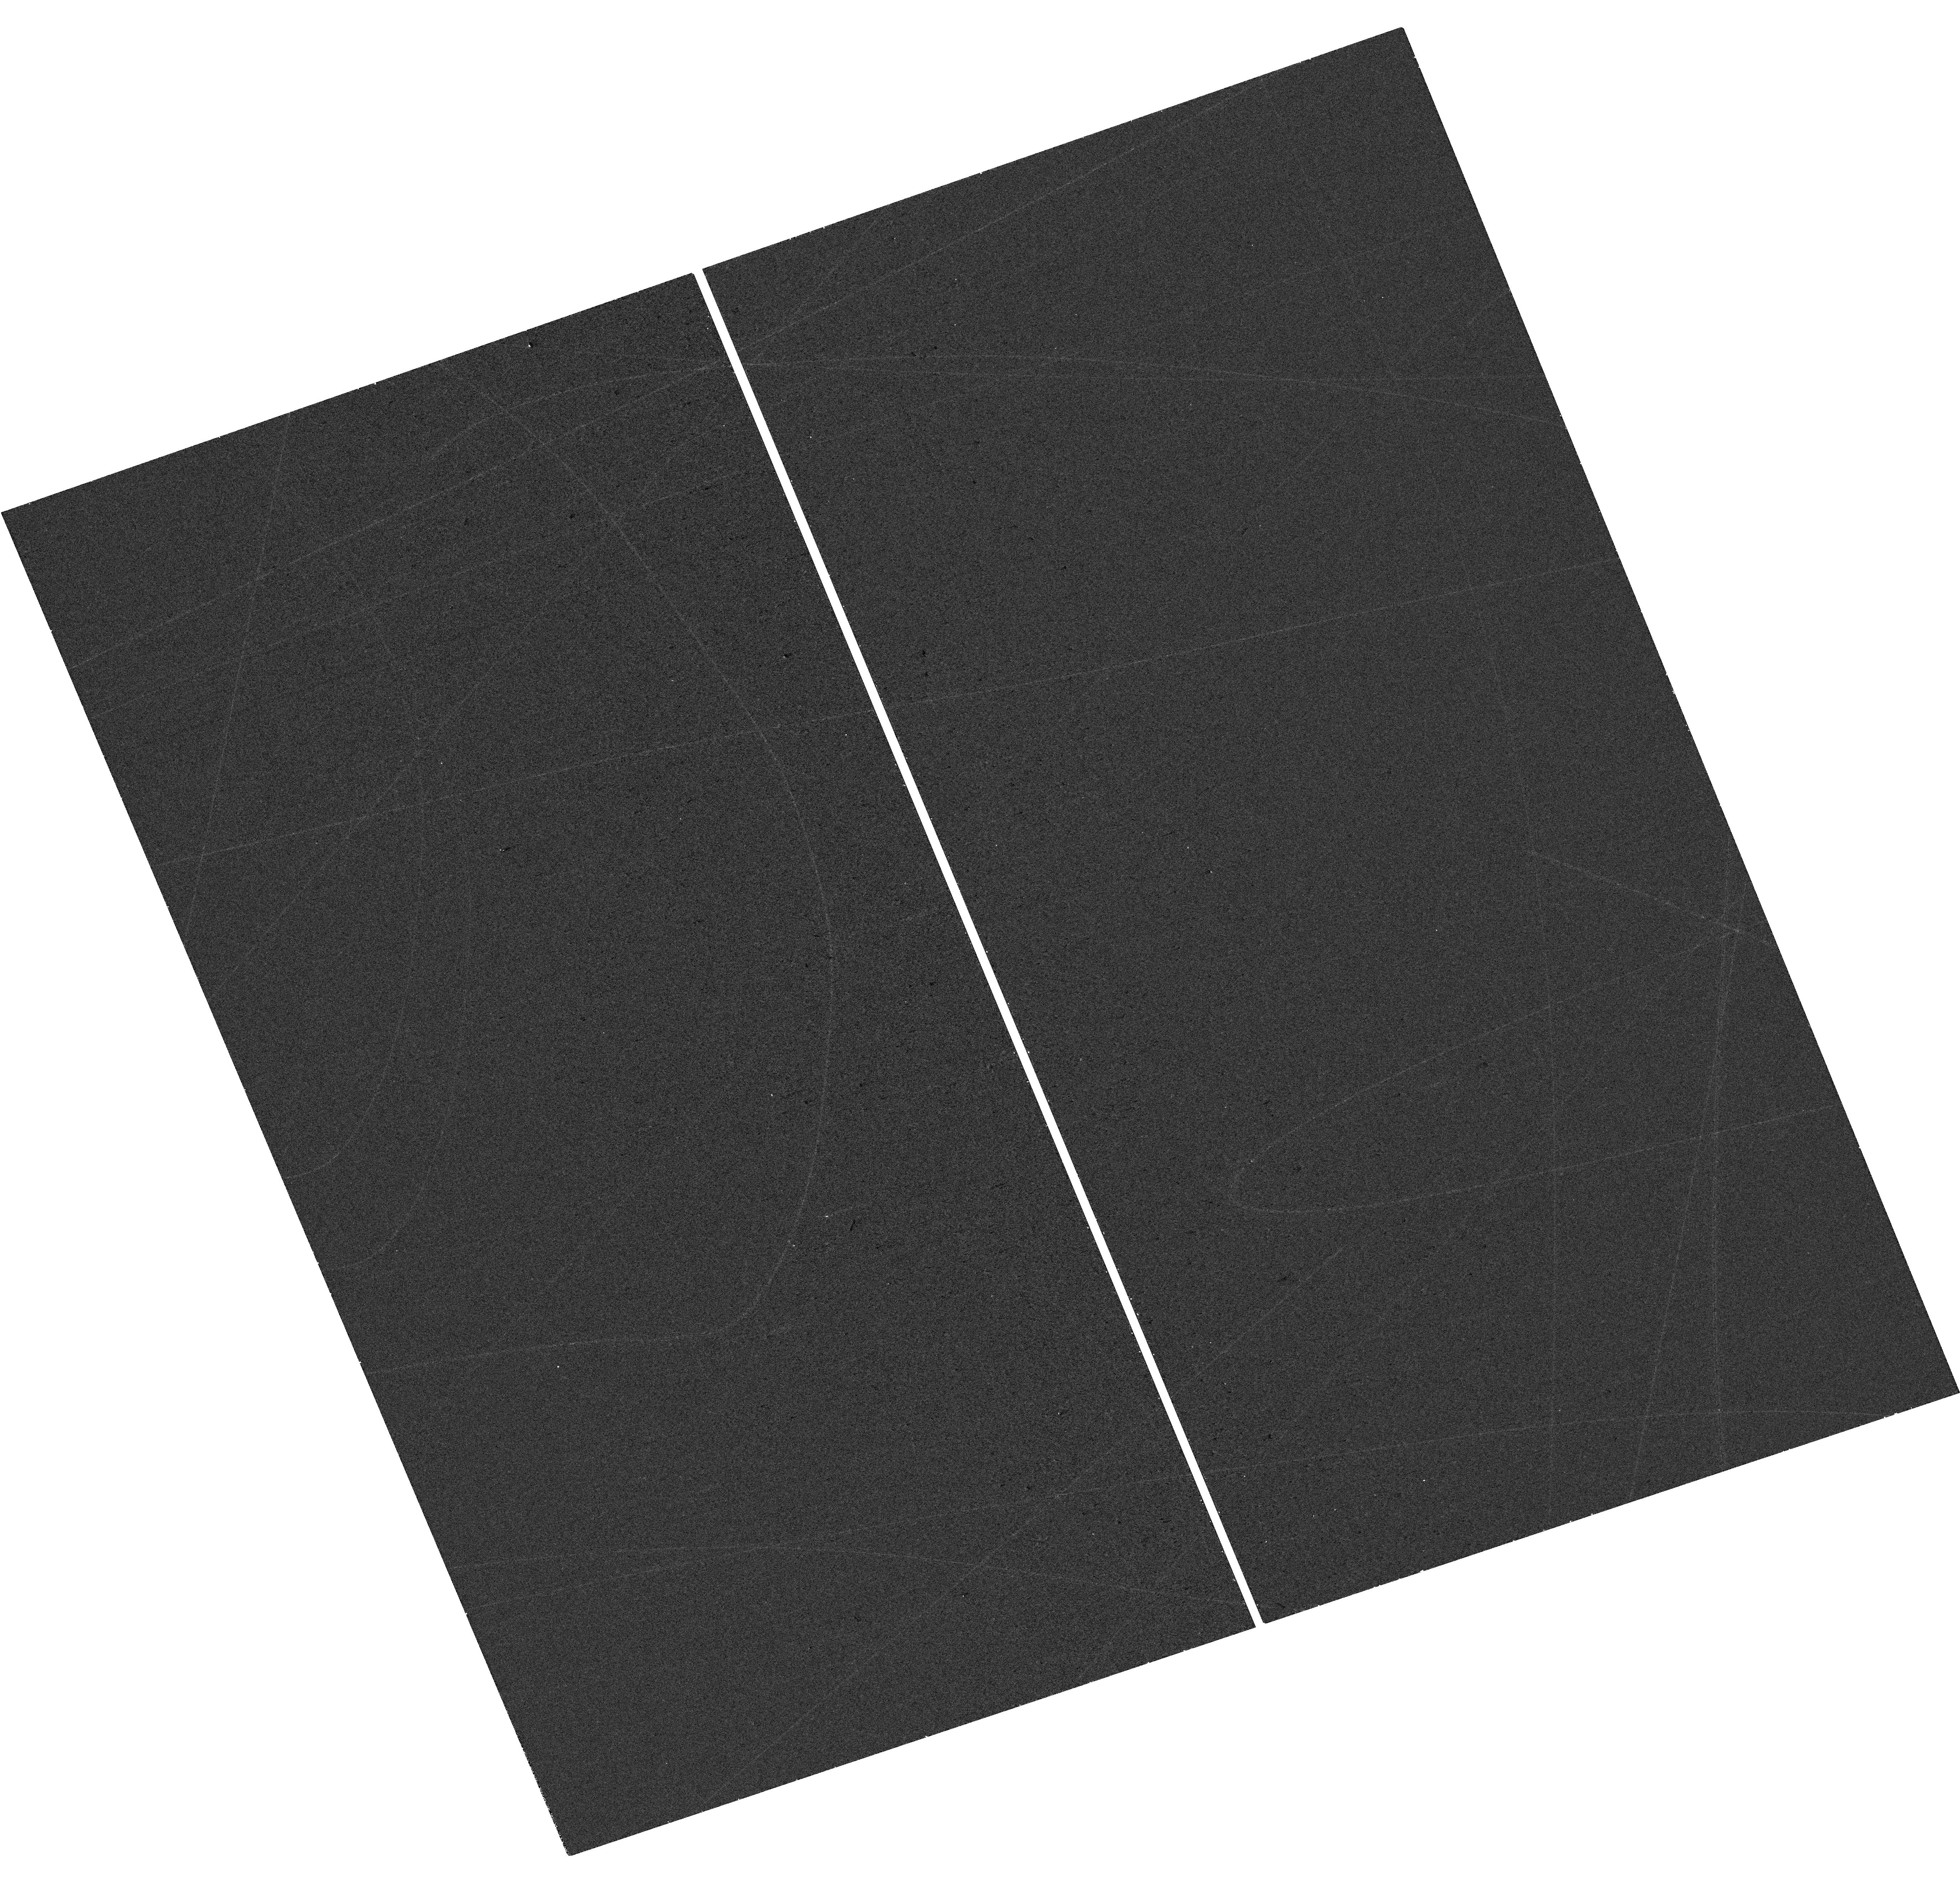
Target: AT2017HCD-HOST. Instrument: WFC3/UVIS. Filter: F300X. Exposure: 20 min. Observation ID: hst_17770_48_wfc3_uvis_f300x_ifi048

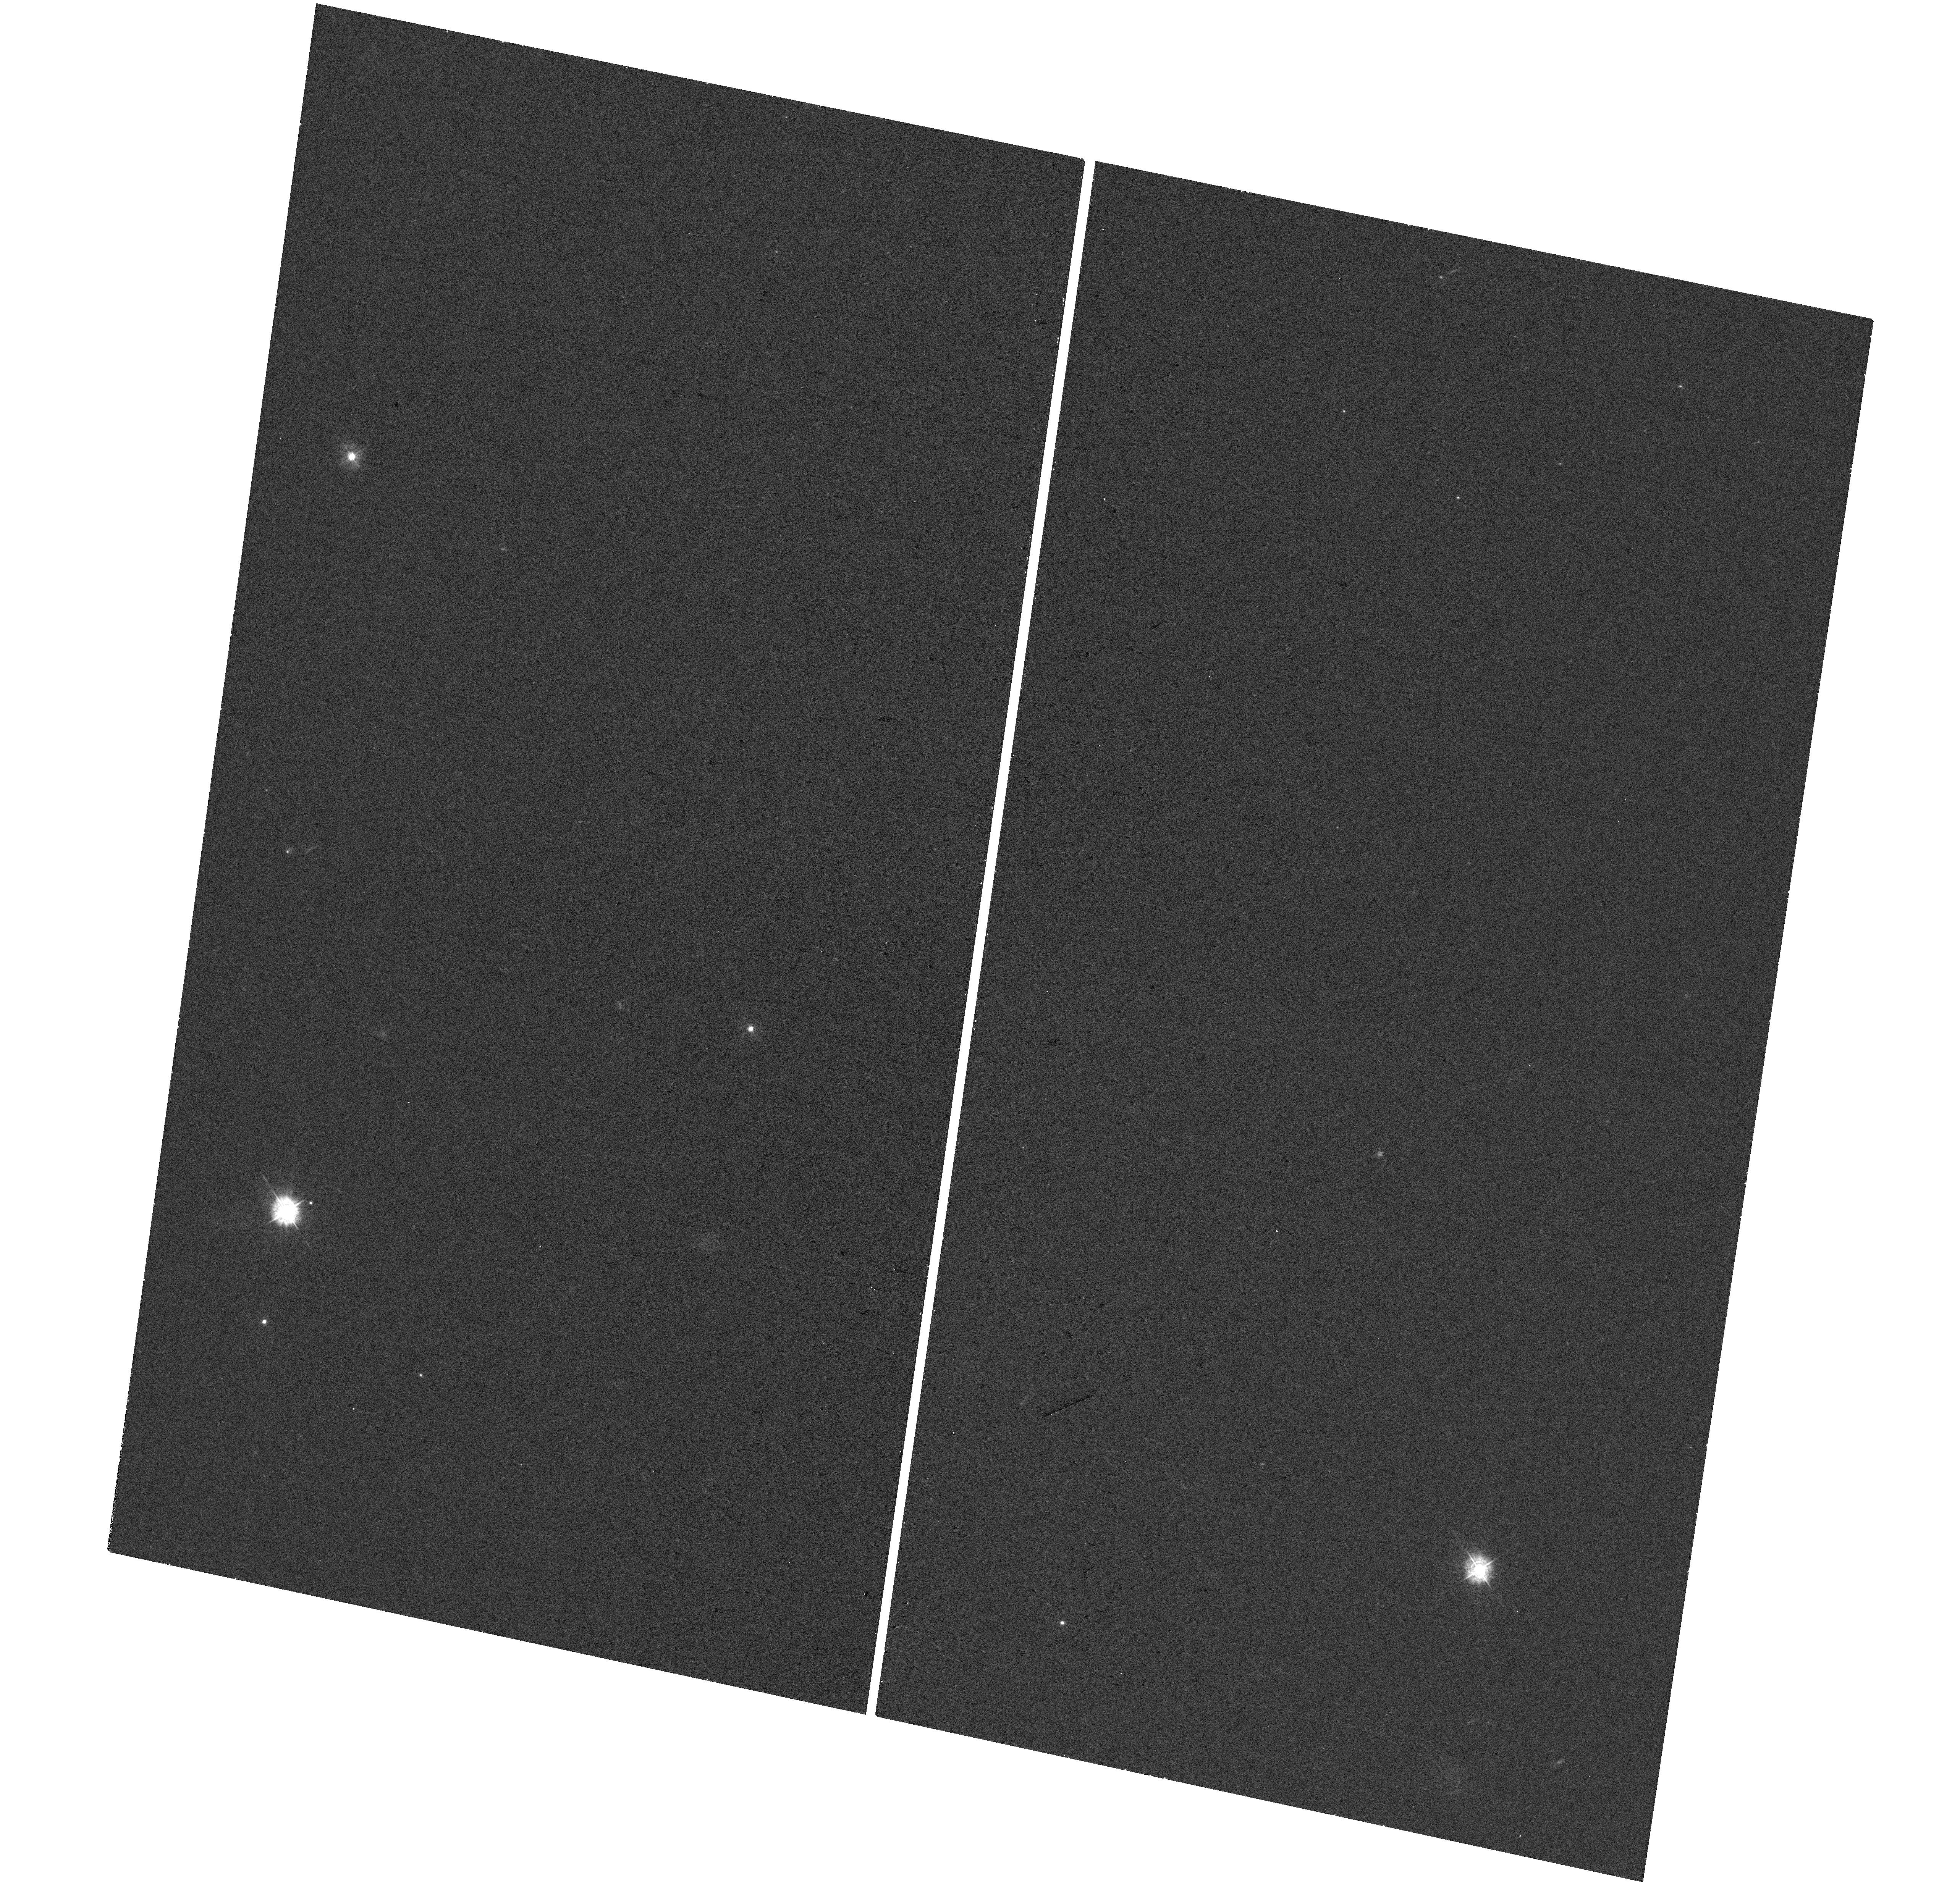
Target: PS1-13EPQ-HOST. Instrument: WFC3/UVIS. Filter: F336W. Exposure: 20 min. Observation ID: hst_17770_4p_wfc3_uvis_f336w_ifi04p

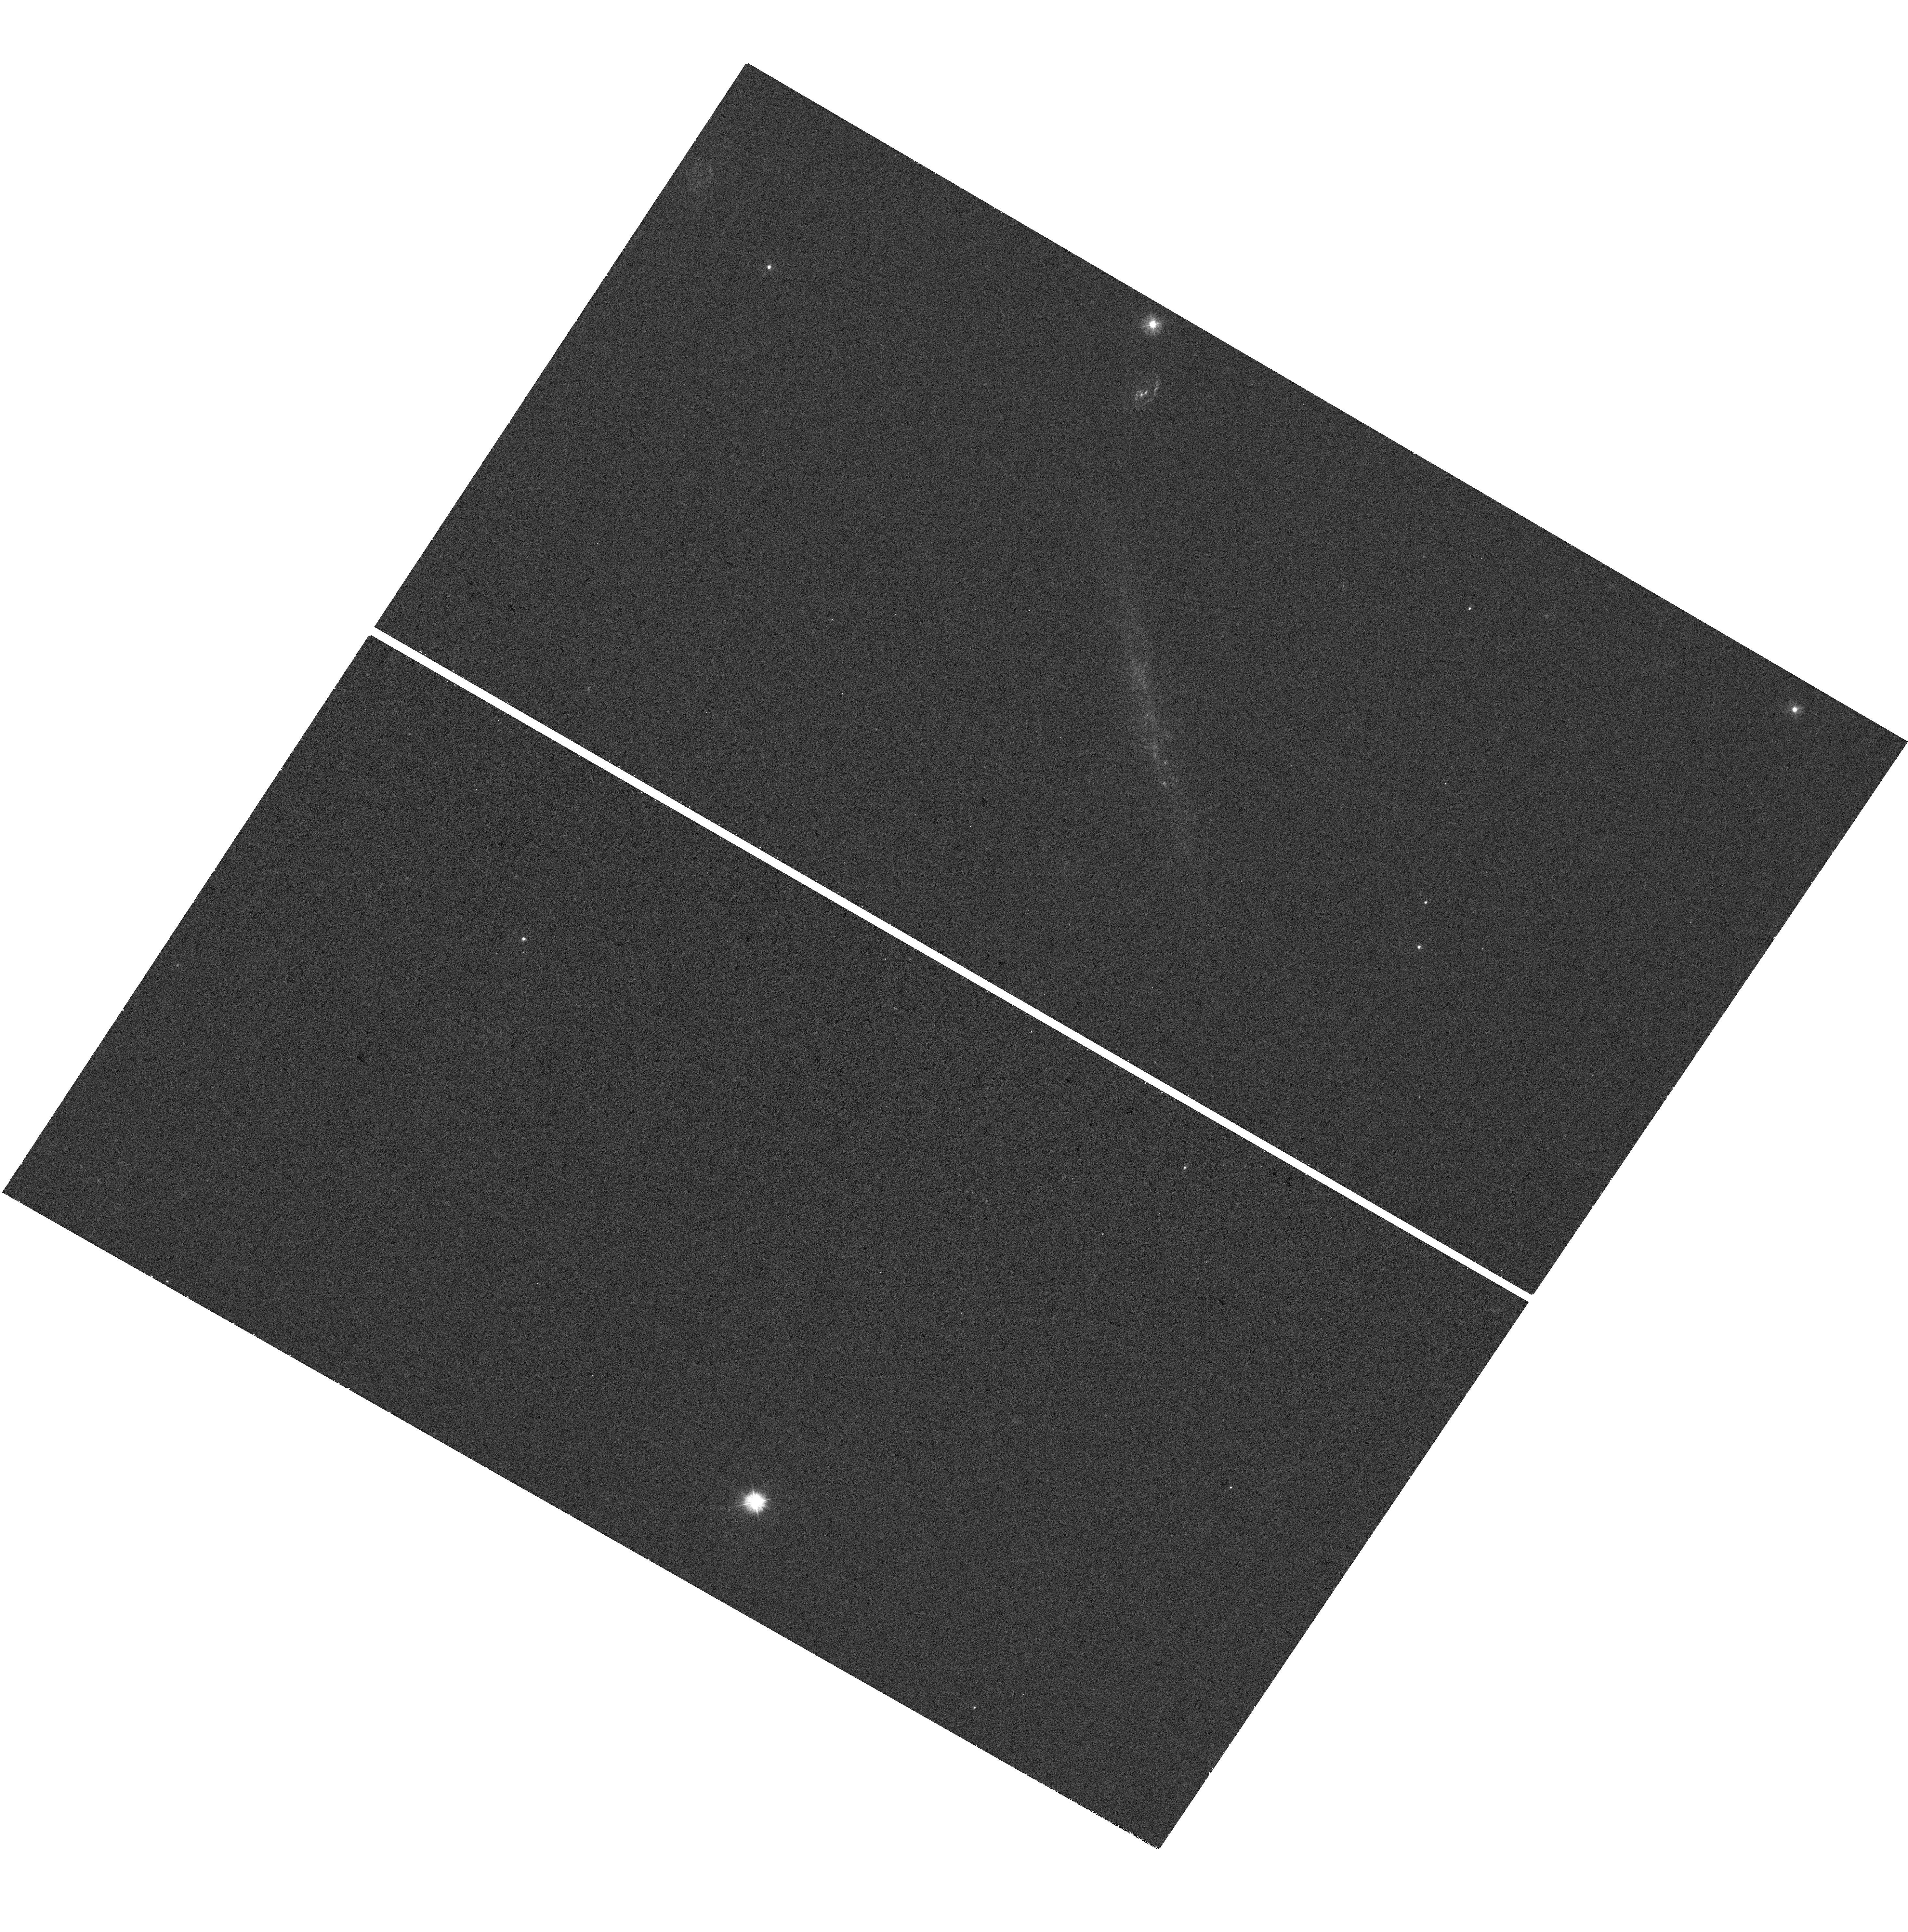
Target: AT2017CIK-HOST. Instrument: WFC3/UVIS. Filter: F300X. Exposure: 20 min. Observation ID: hst_17770_03_wfc3_uvis_f300x_ifi003

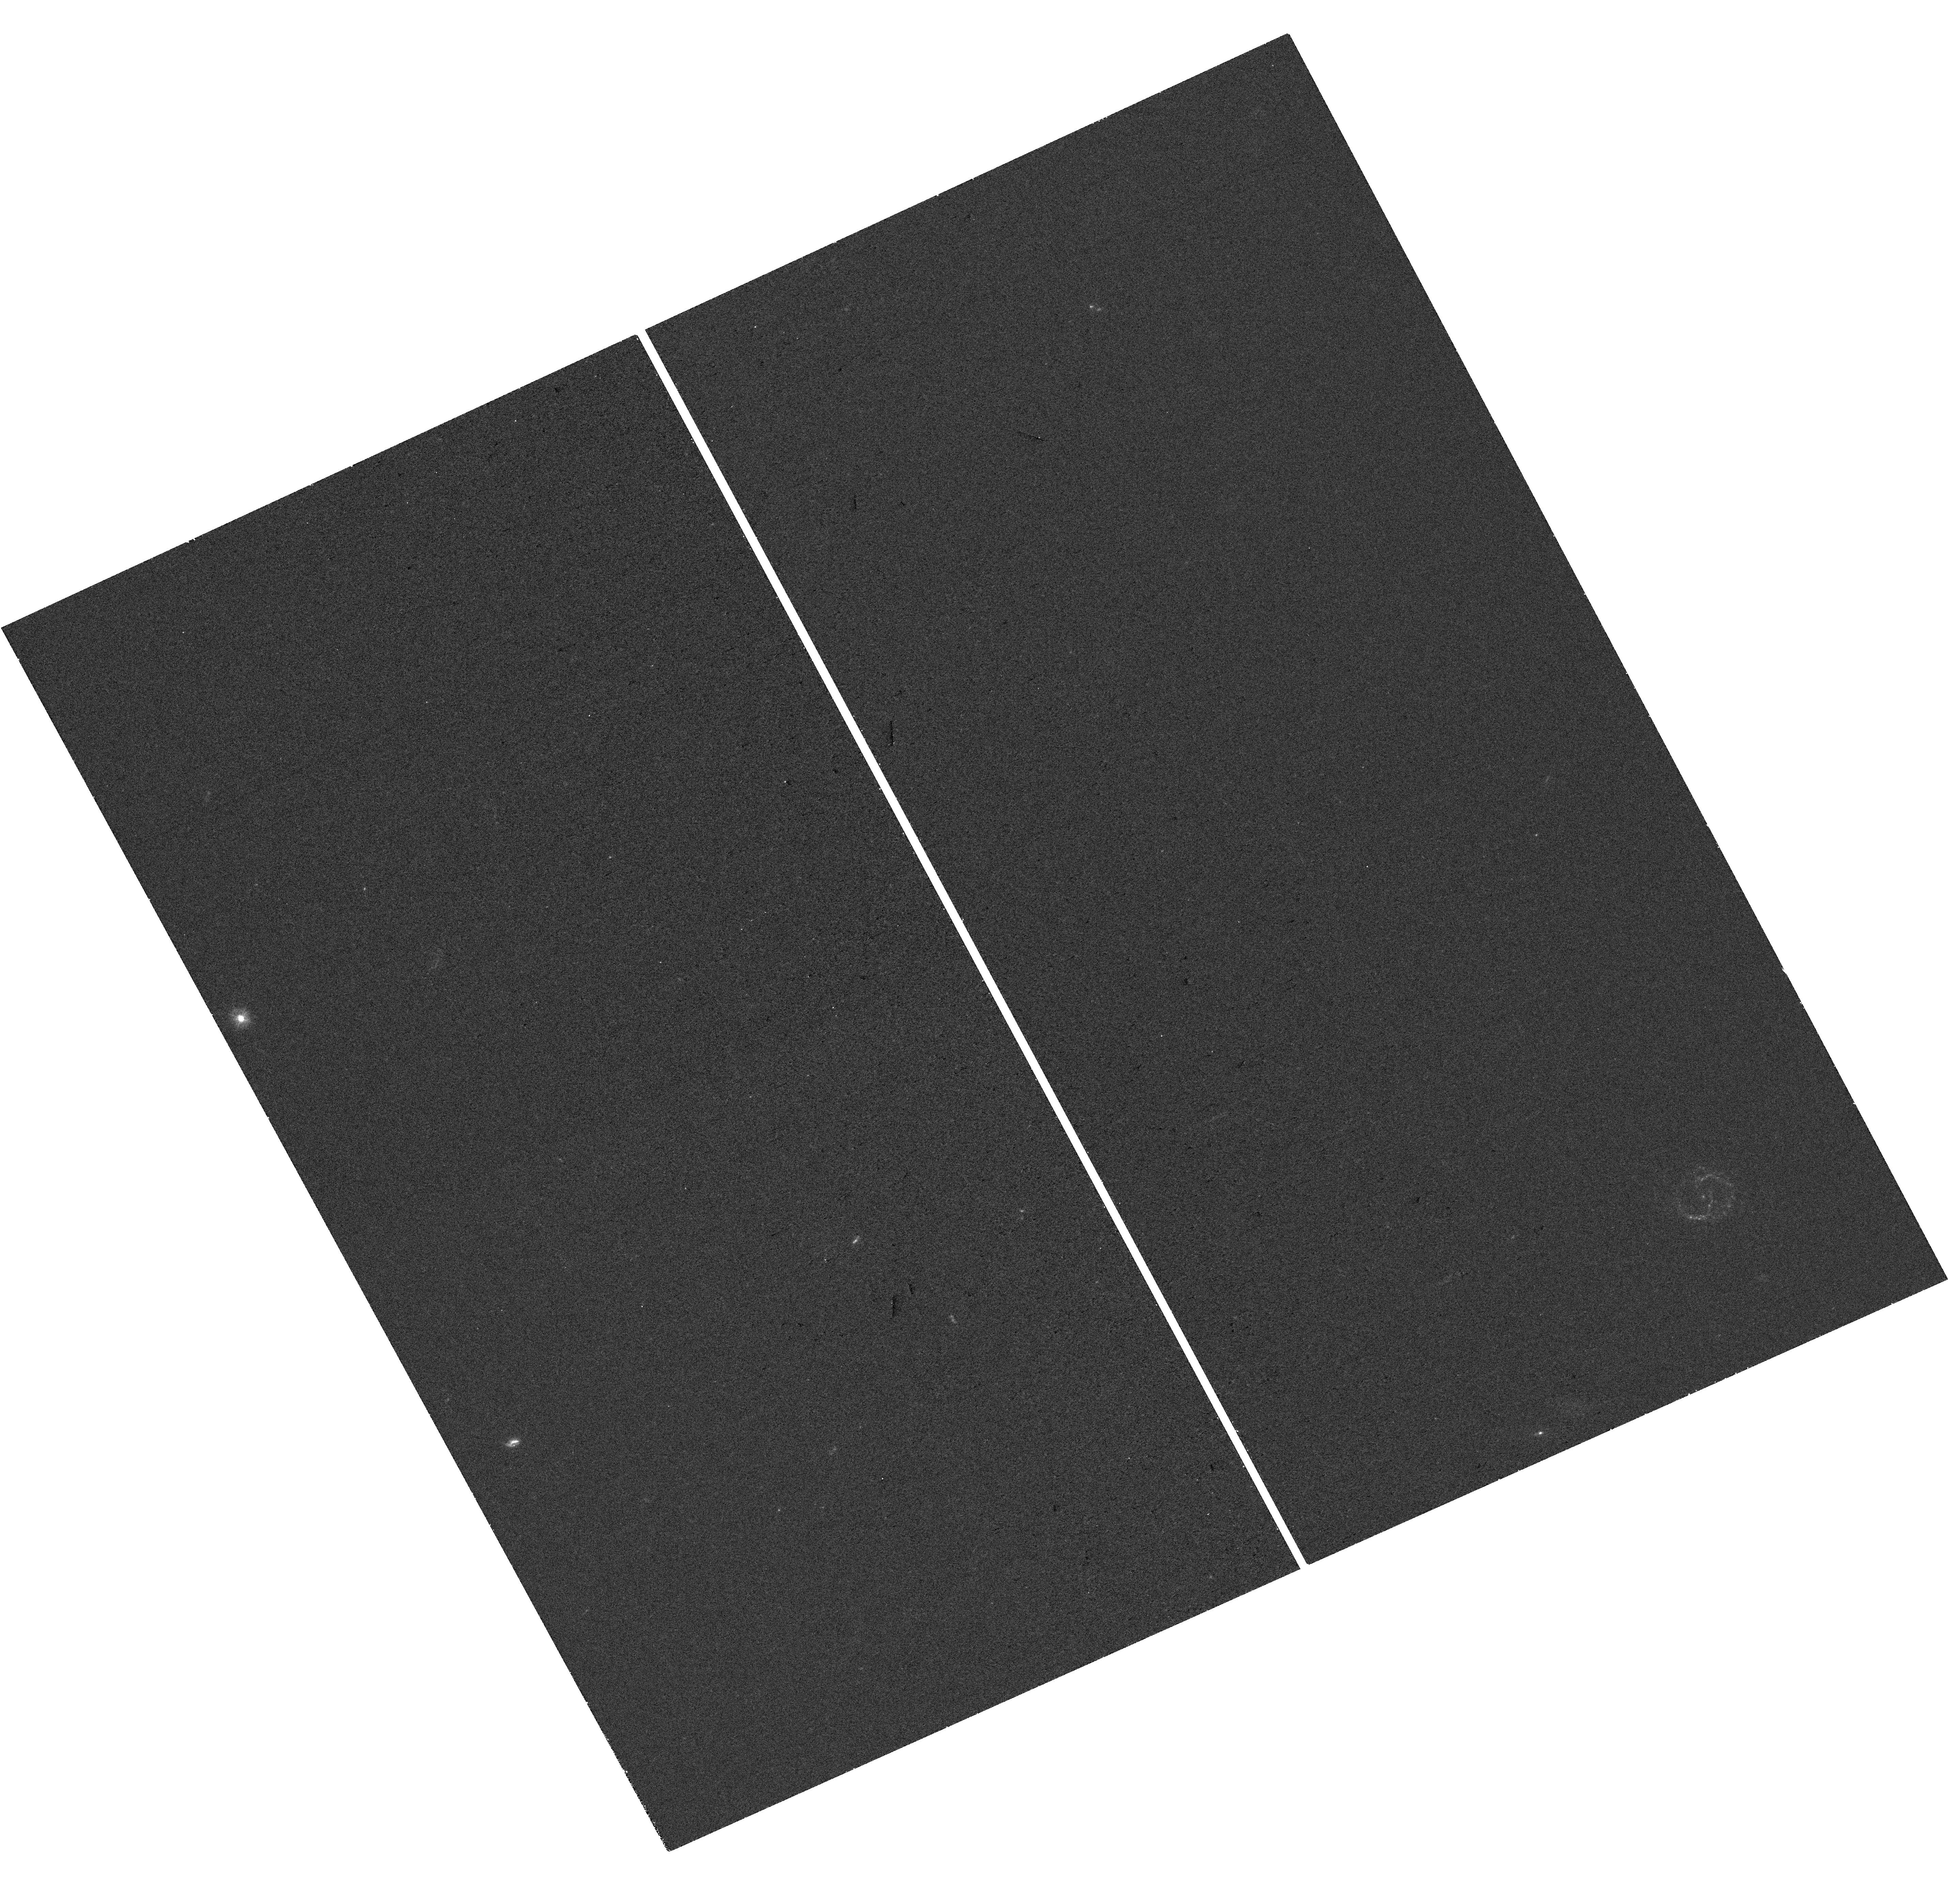
Target: AT2019VPK-HOST. Instrument: WFC3/UVIS. Filter: F300X. Exposure: 20 min. Observation ID: hst_17770_2m_wfc3_uvis_f300x_ifi02m

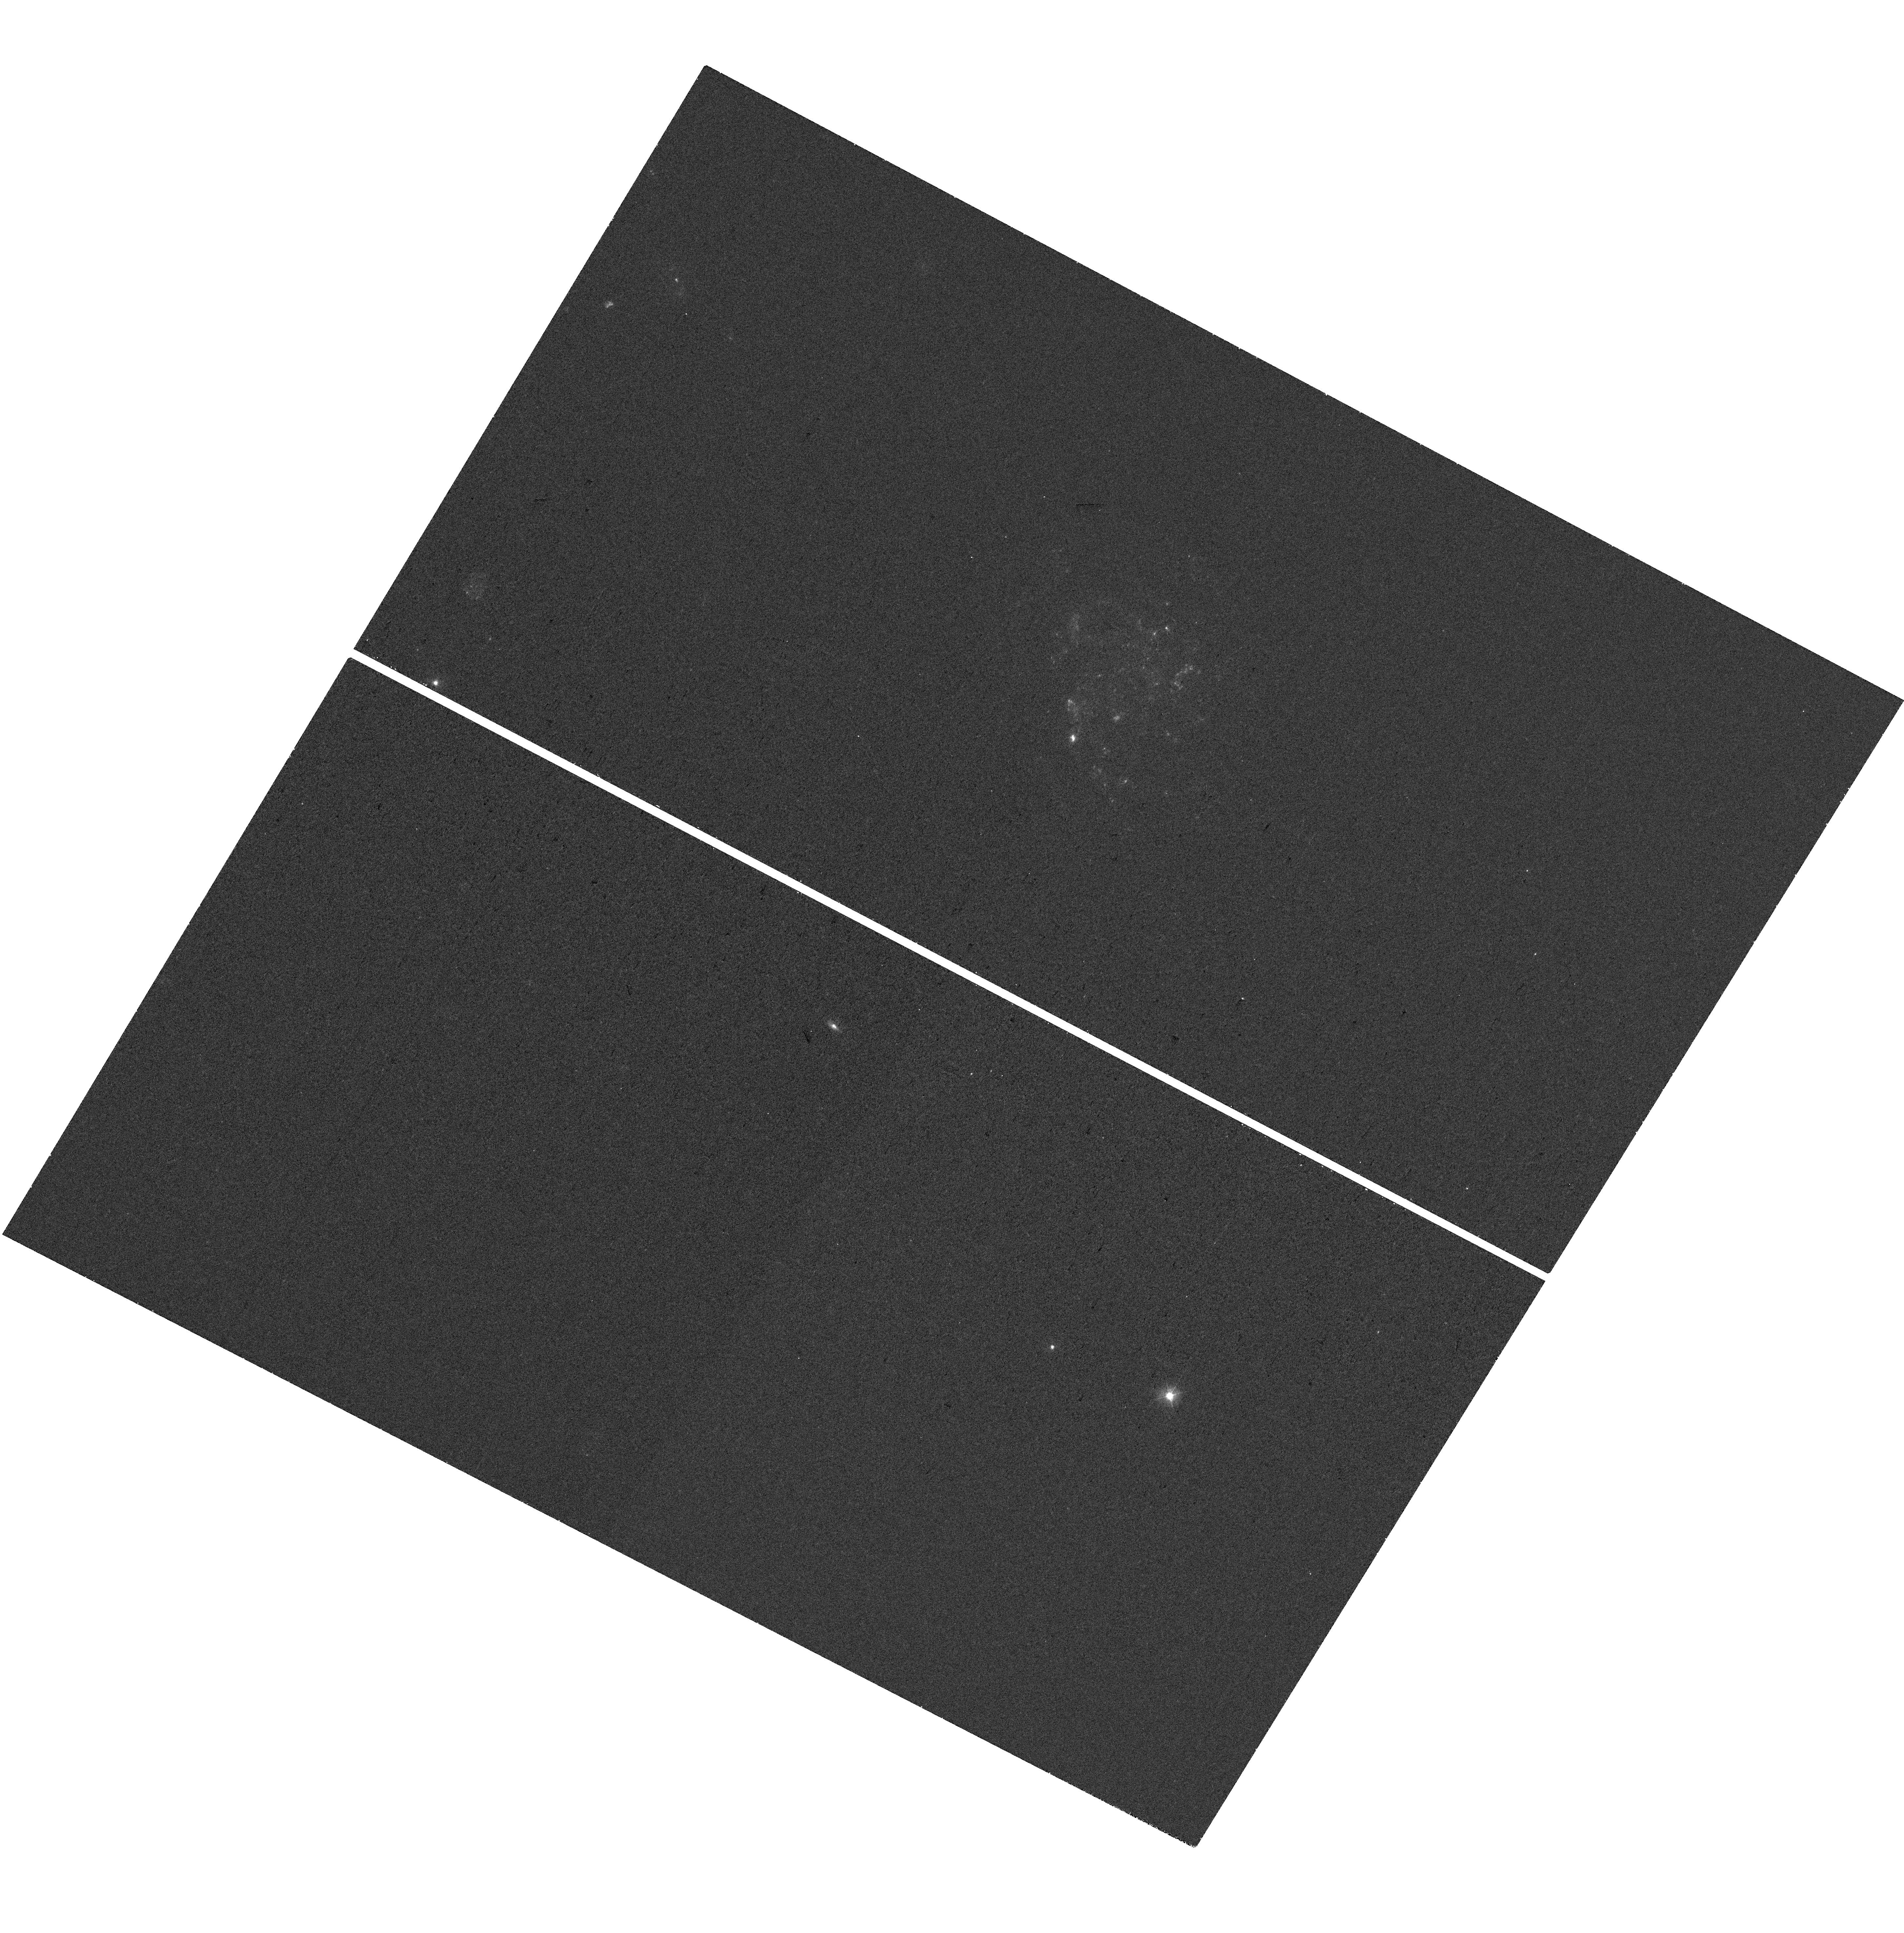
Target: AT2018KAG-HOST. Instrument: WFC3/UVIS. Filter: F300X. Exposure: 20 min. Observation ID: hst_17770_27_wfc3_uvis_f300x_ifi027

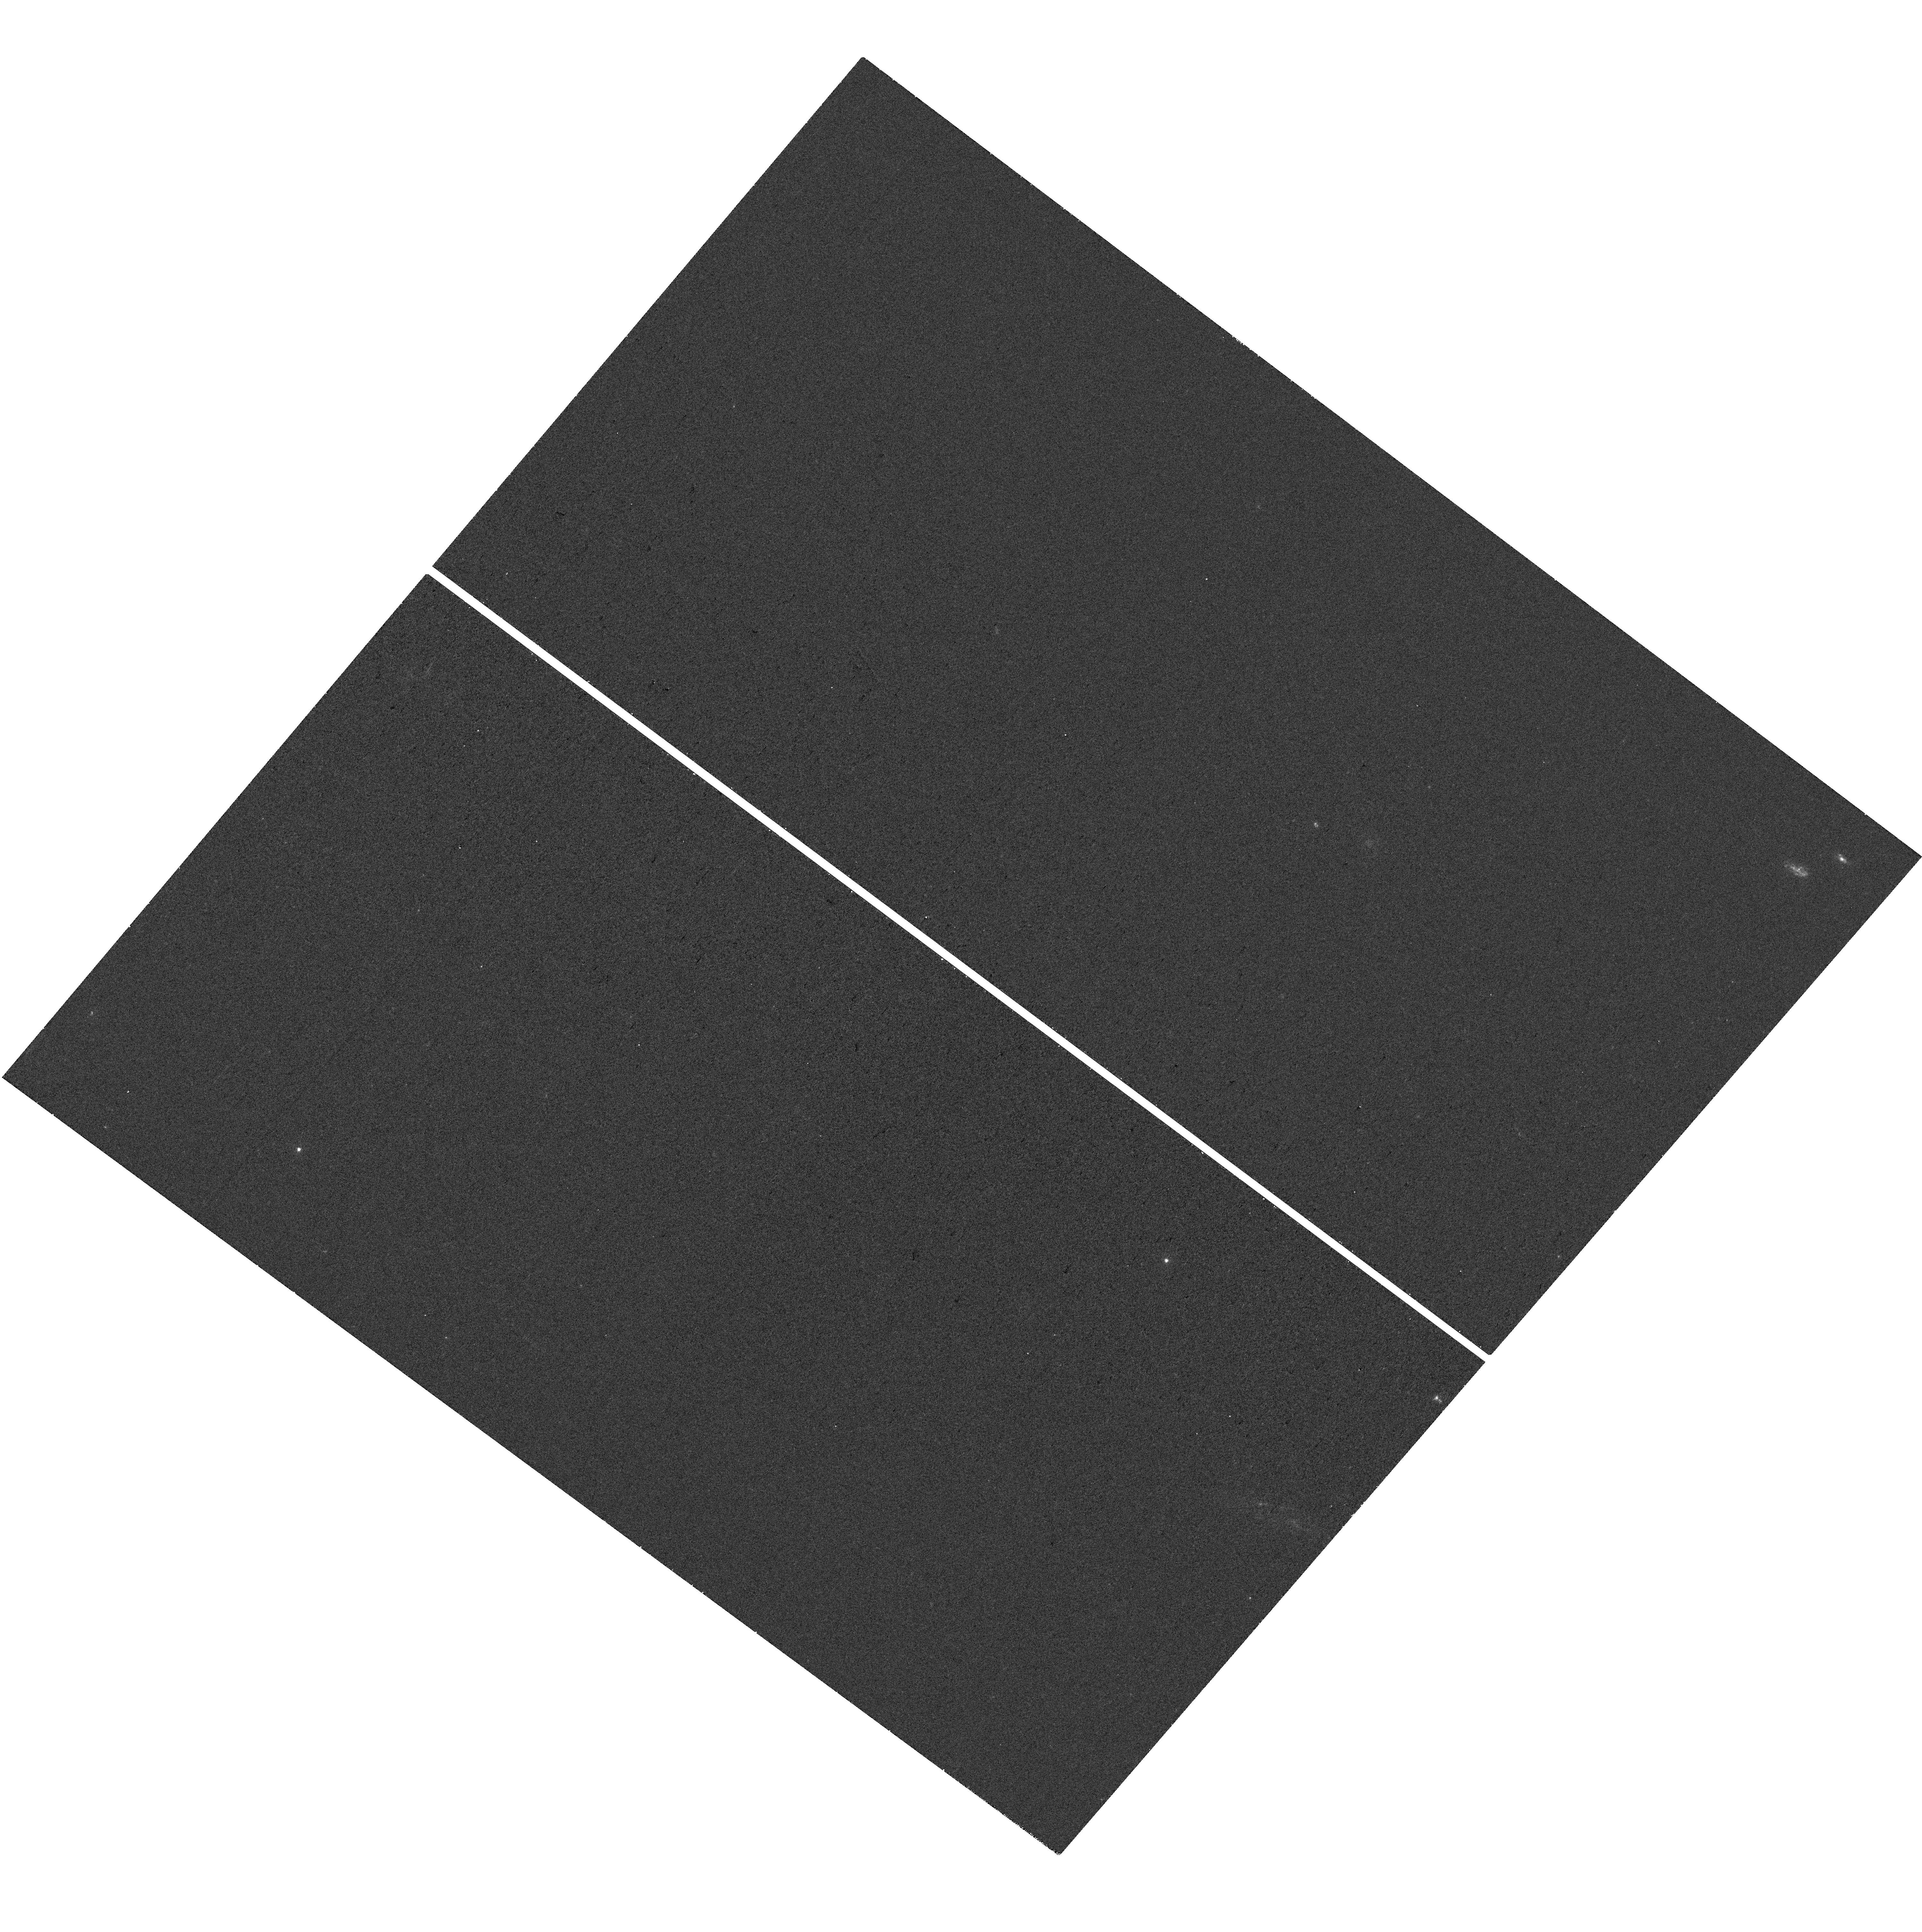
Target: AT2020IQ-HOST. Instrument: WFC3/UVIS. Filter: F300X. Exposure: 20 min. Observation ID: hst_17770_2j_wfc3_uvis_f300x_ifi02j

Unveiling the Progenitors of Interacting Supernovae with Resolved Host Galaxy Imaging in the Rest-Frame UV (PI: Hiramatsu, Daichi)

Core-collapse supernovae (SNe) exhibit broad observational diversity that relates to the state of the progenitor stars and their environments at the time of explosion, as well as to the predominant source of energy. Progenitors include supergiants that retain their hydrogen envelopes (Type IIP/L SNe) and stars with various levels of envelope stripping (Types IIb, Ib, Ic, superluminous SNe, and long gamma-ray bursts), while energy sources include hydrogen recombination, radioactive decay, central engines, and interaction with a circumstellar medium (CSM). In this context, the progenitors of Type IIn SNe are of particular interest, but remain poorly characterized. Type IIn SNe are powered by SN-CSM interaction, and their diverse light curves point to a broad range of progenitor mass-loss histories. Only a handful of Type IIn SNe have pre-explosion images, and thus like other SN types, we must gain insight into their progenitors using high-resolution rest-frame UV imaging of their host galaxies to probe the environments that give rise to their progenitors. Similar HST-based studies of other SNe and gamma-ray bursts have led to samples of ~100 events per class, but no such data set is available for Type IIn SNe. Here we propose the first HST WFC3/UVIS snapshot program to alleviate this gap, targeting 222 Type IIn SN hosts (with an anticipated completion rate of ~70%). This data set will allow us for the first time to: (i) situate the environments of SNe IIn in the context of other SN types, and (ii) explore correlations between the environments, SN properties, and progenitor mass-loss histories. Both will provide critical insight into the unknown progenitors of Type IIn SNe.